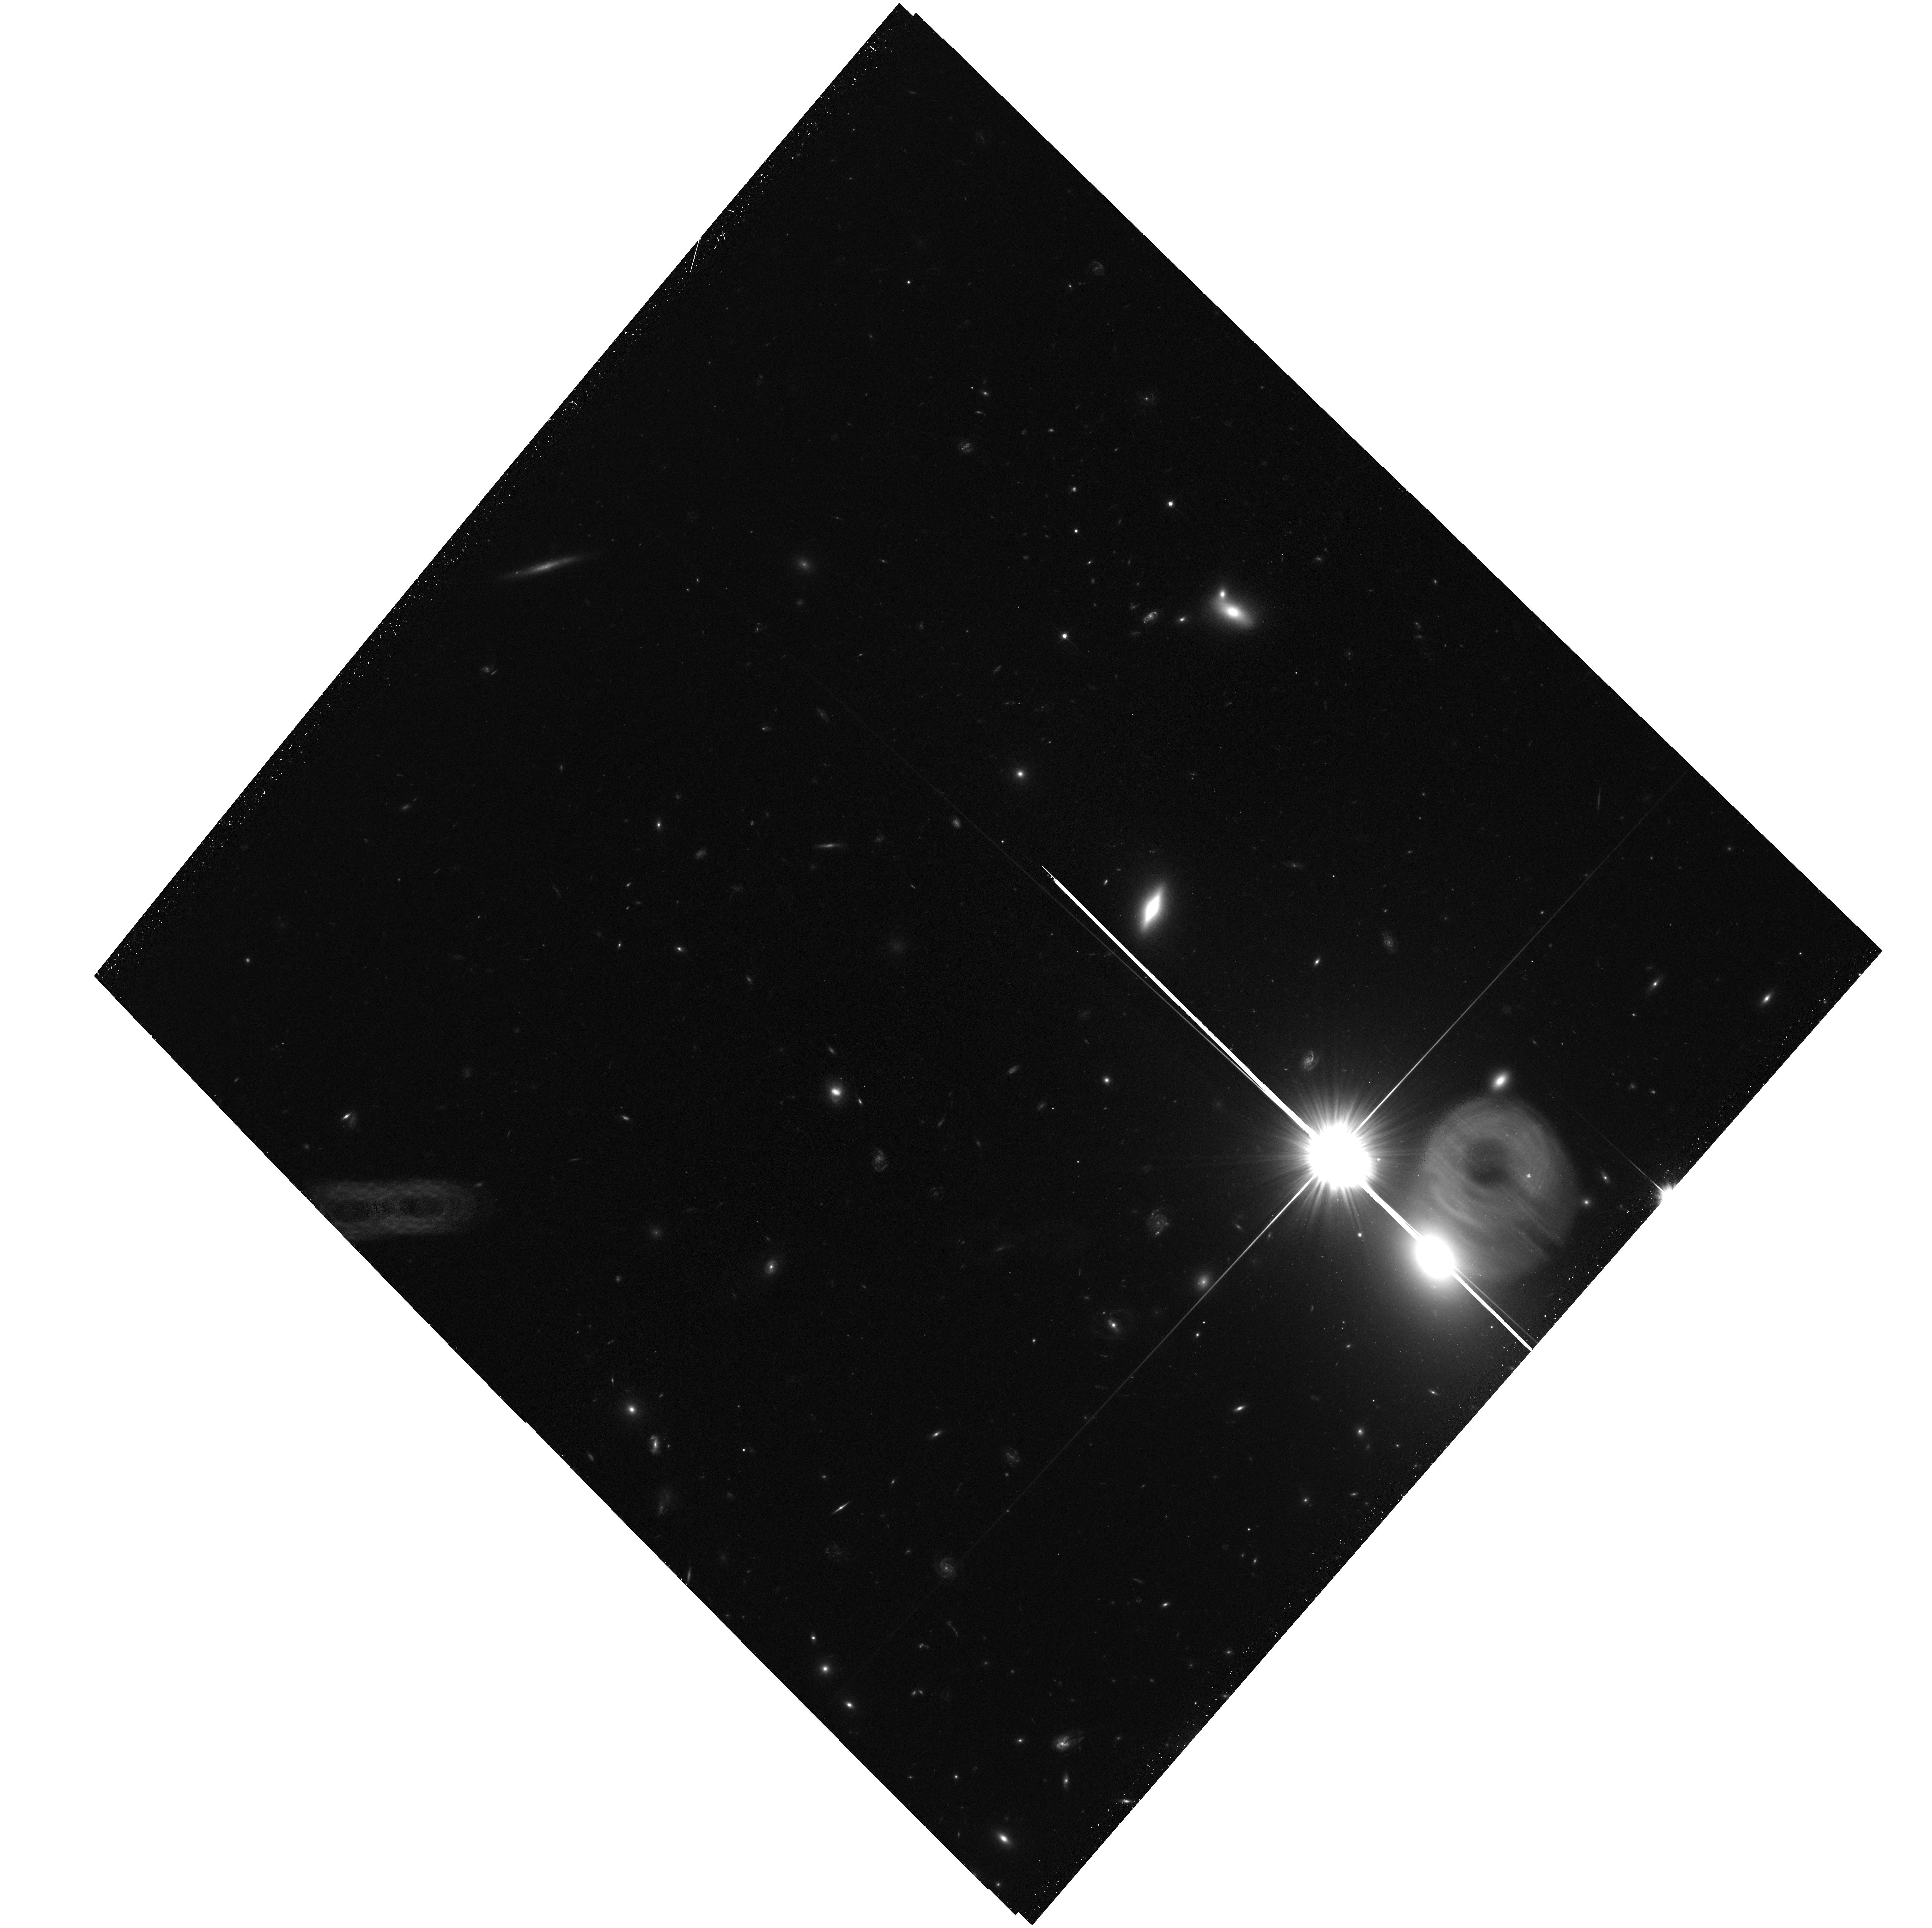
Target: ACT-CL-J0034.4+0225-F4. Instrument: ACS/WFC. Filter: F606W. Exposure: 34 min. Observation ID: hst_17579_05_acs_wfc_f606w_jfax05

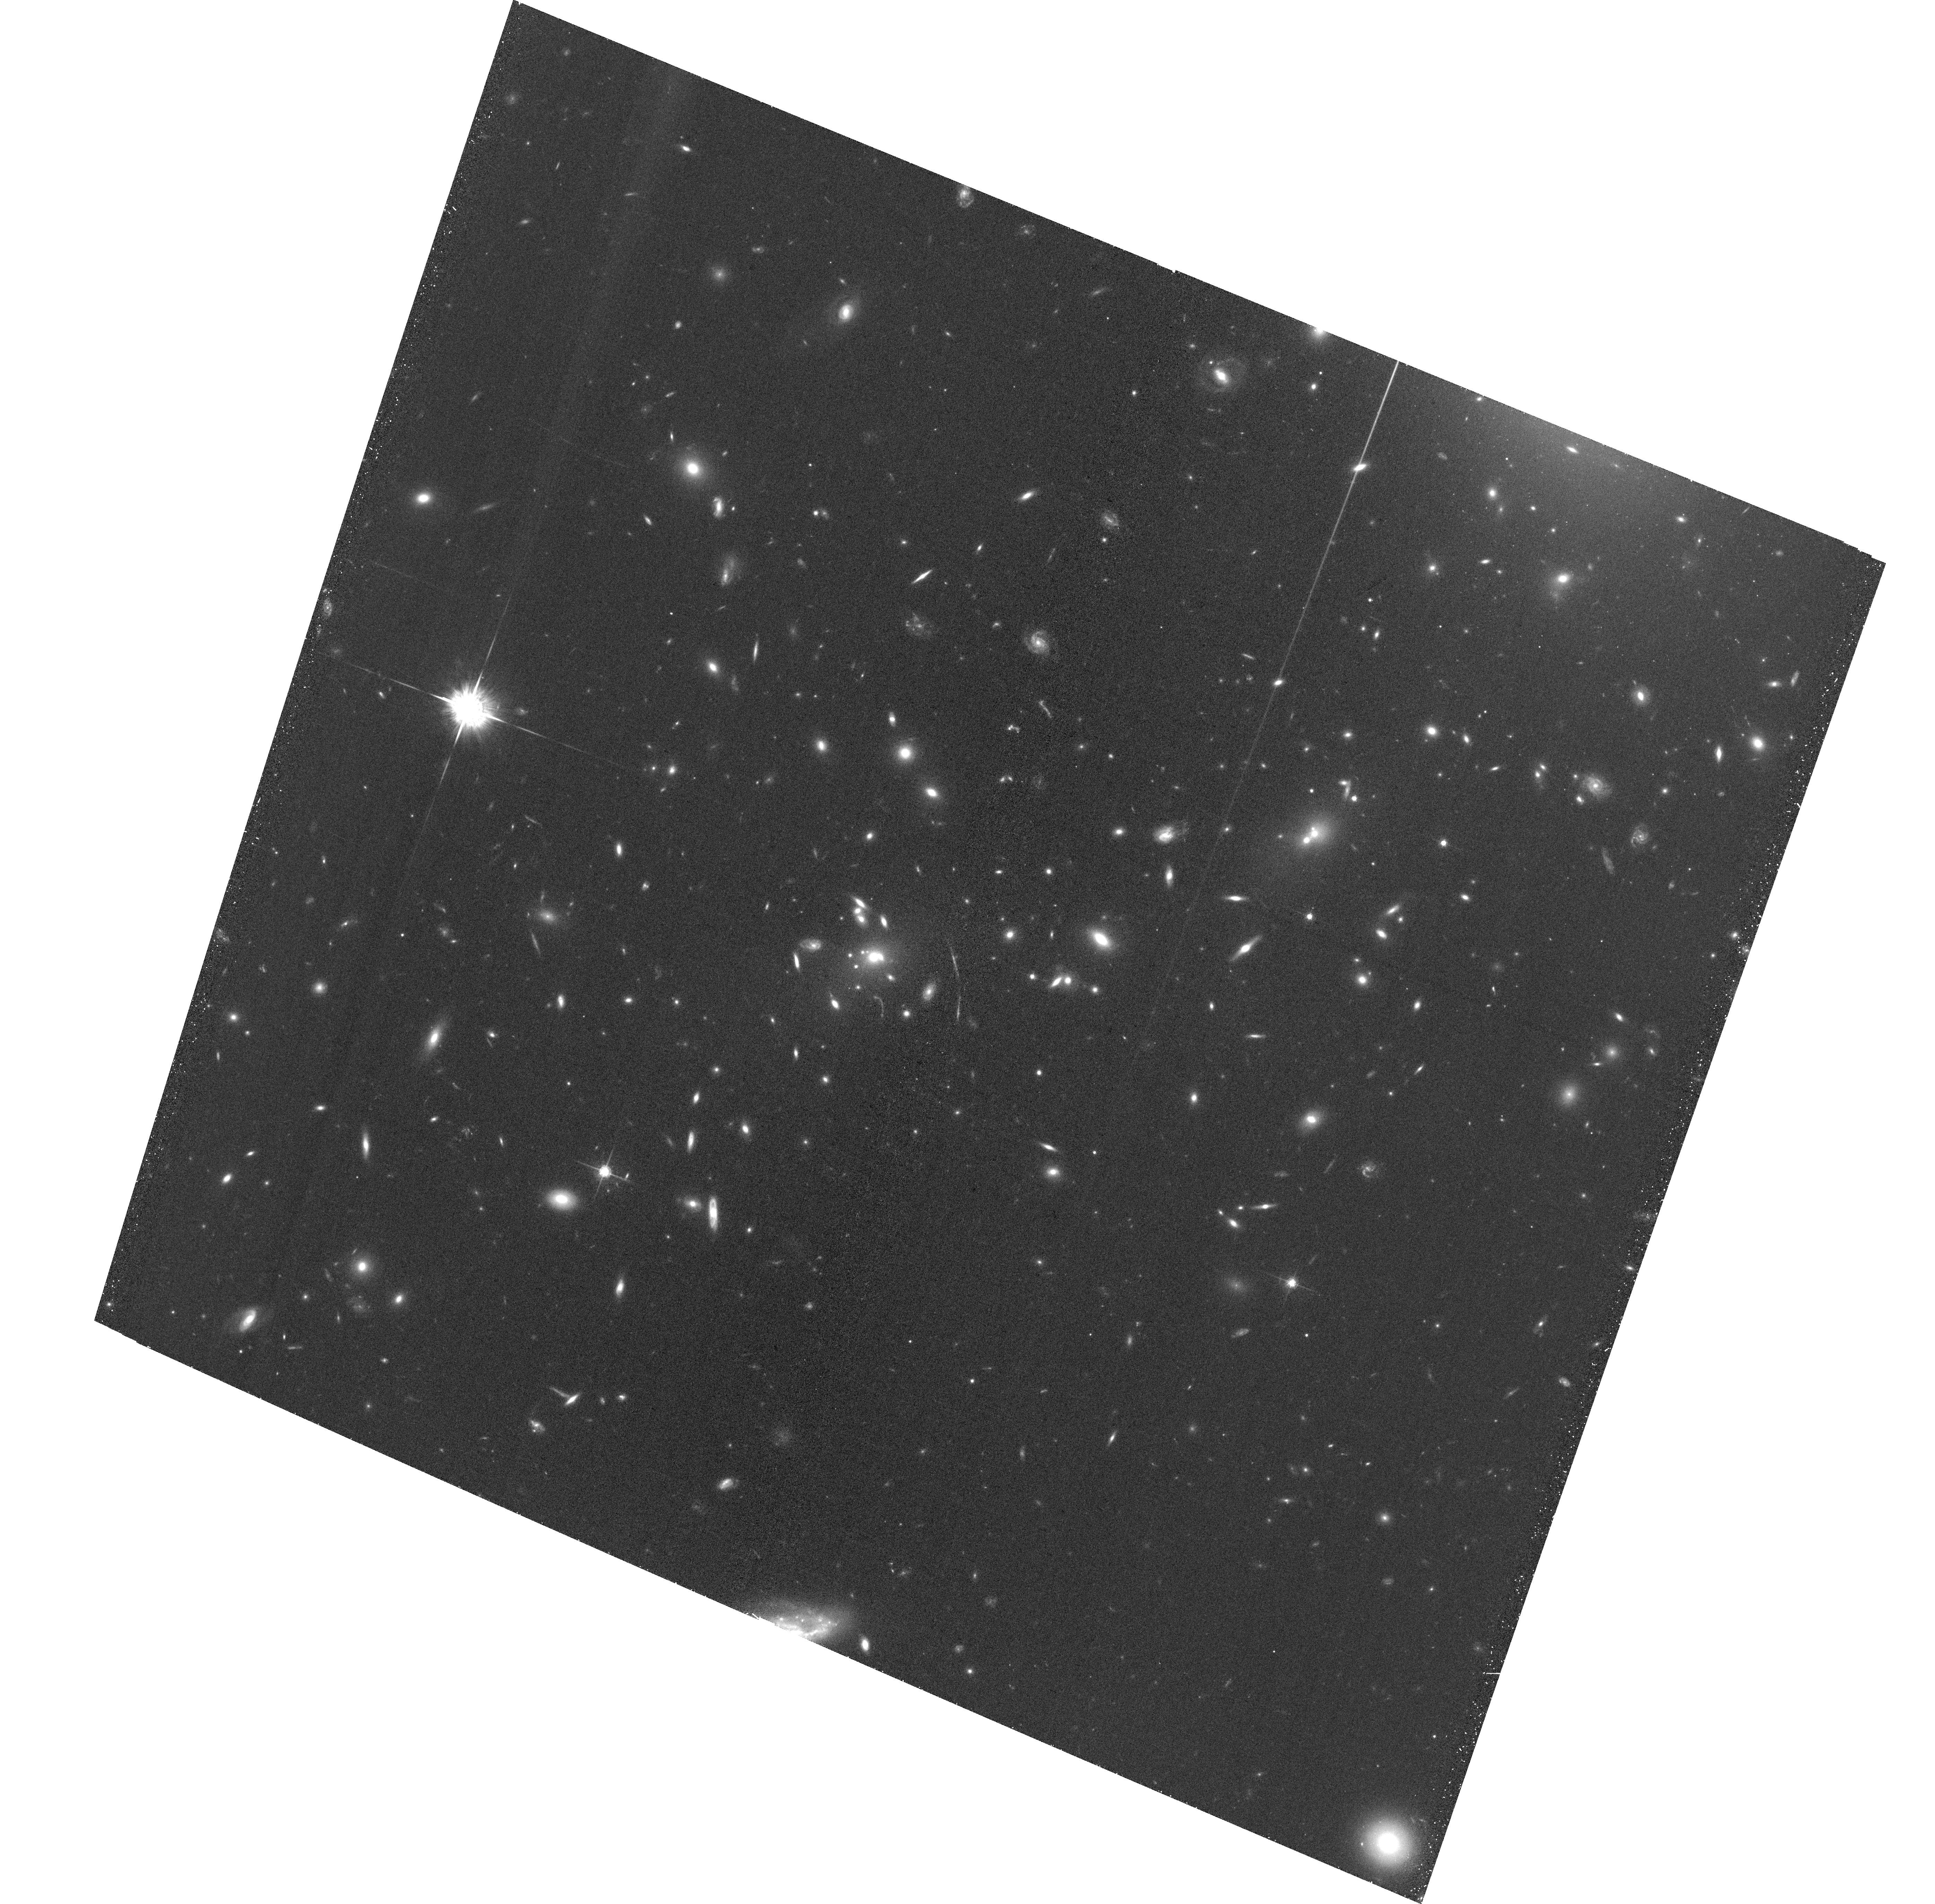
Target: ACT-CL-J0034.4+0225-F0. Instrument: ACS/WFC. Filter: F775W. Exposure: 36 min. Observation ID: hst_17579_01_acs_wfc_f775w_jfax01

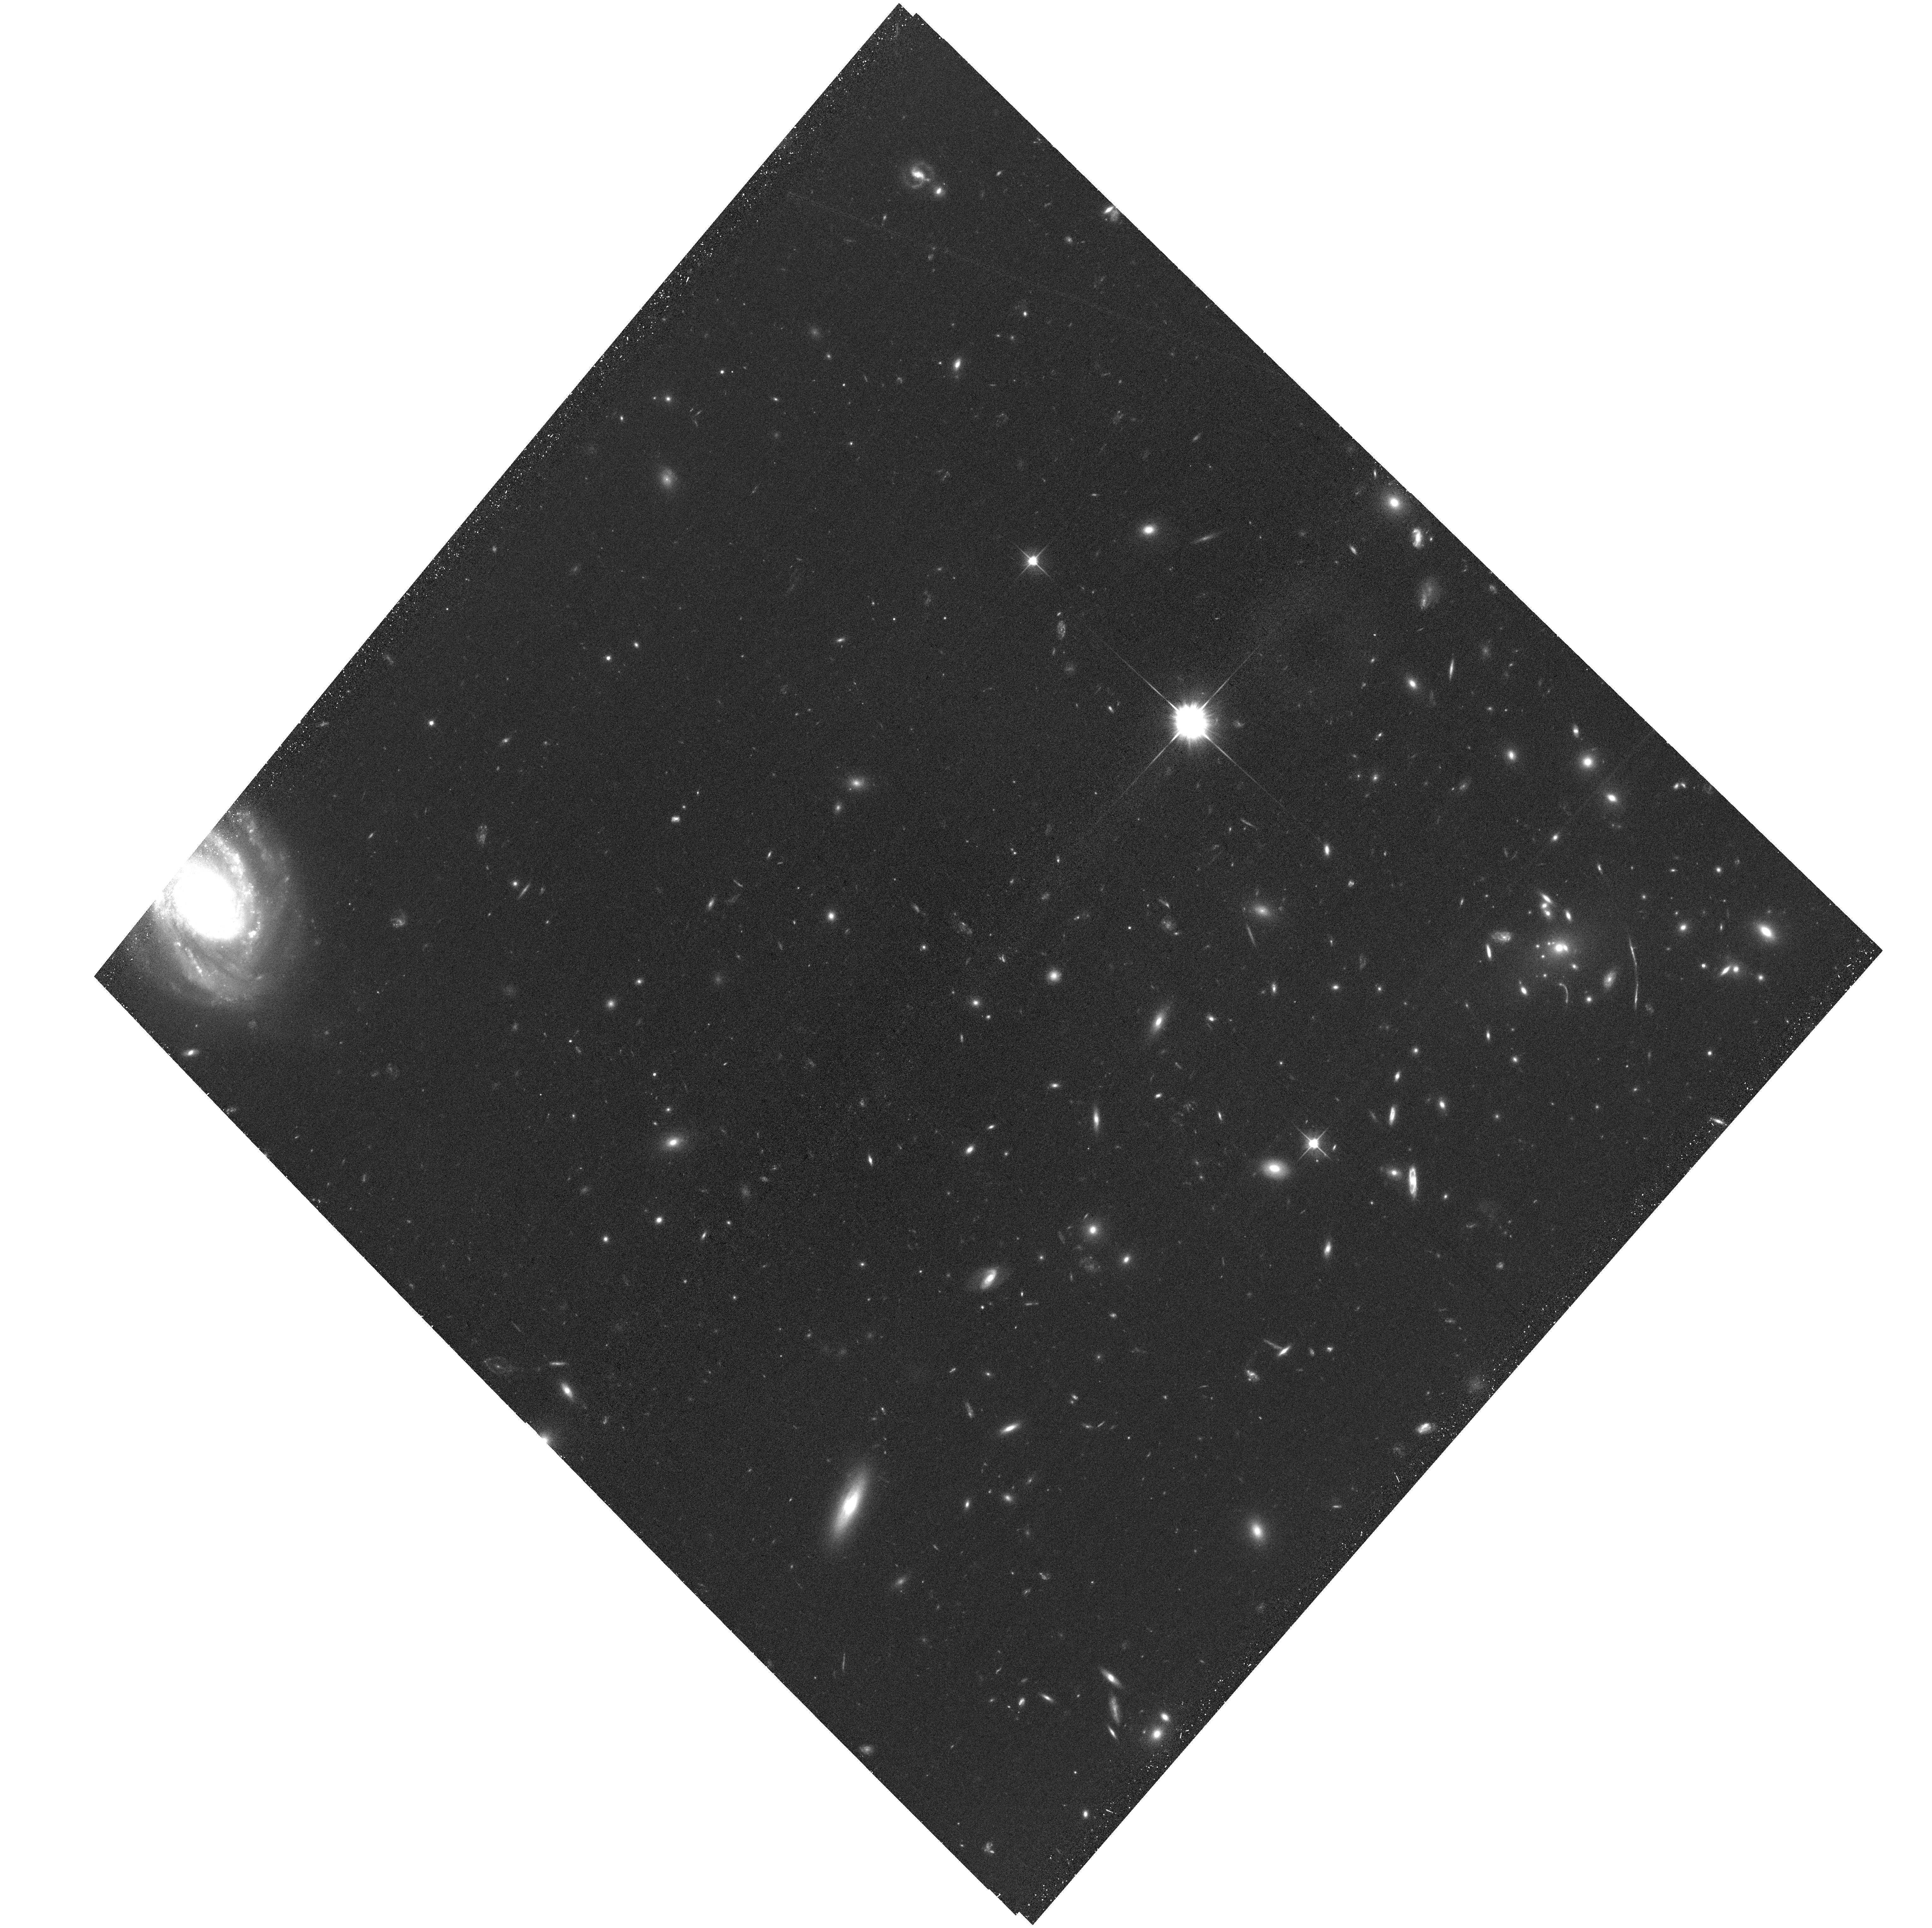
Target: ACT-CL-J0034.4+0225-F3. Instrument: ACS/WFC. Filter: F606W. Exposure: 34 min. Observation ID: hst_17579_04_acs_wfc_f606w_jfax04

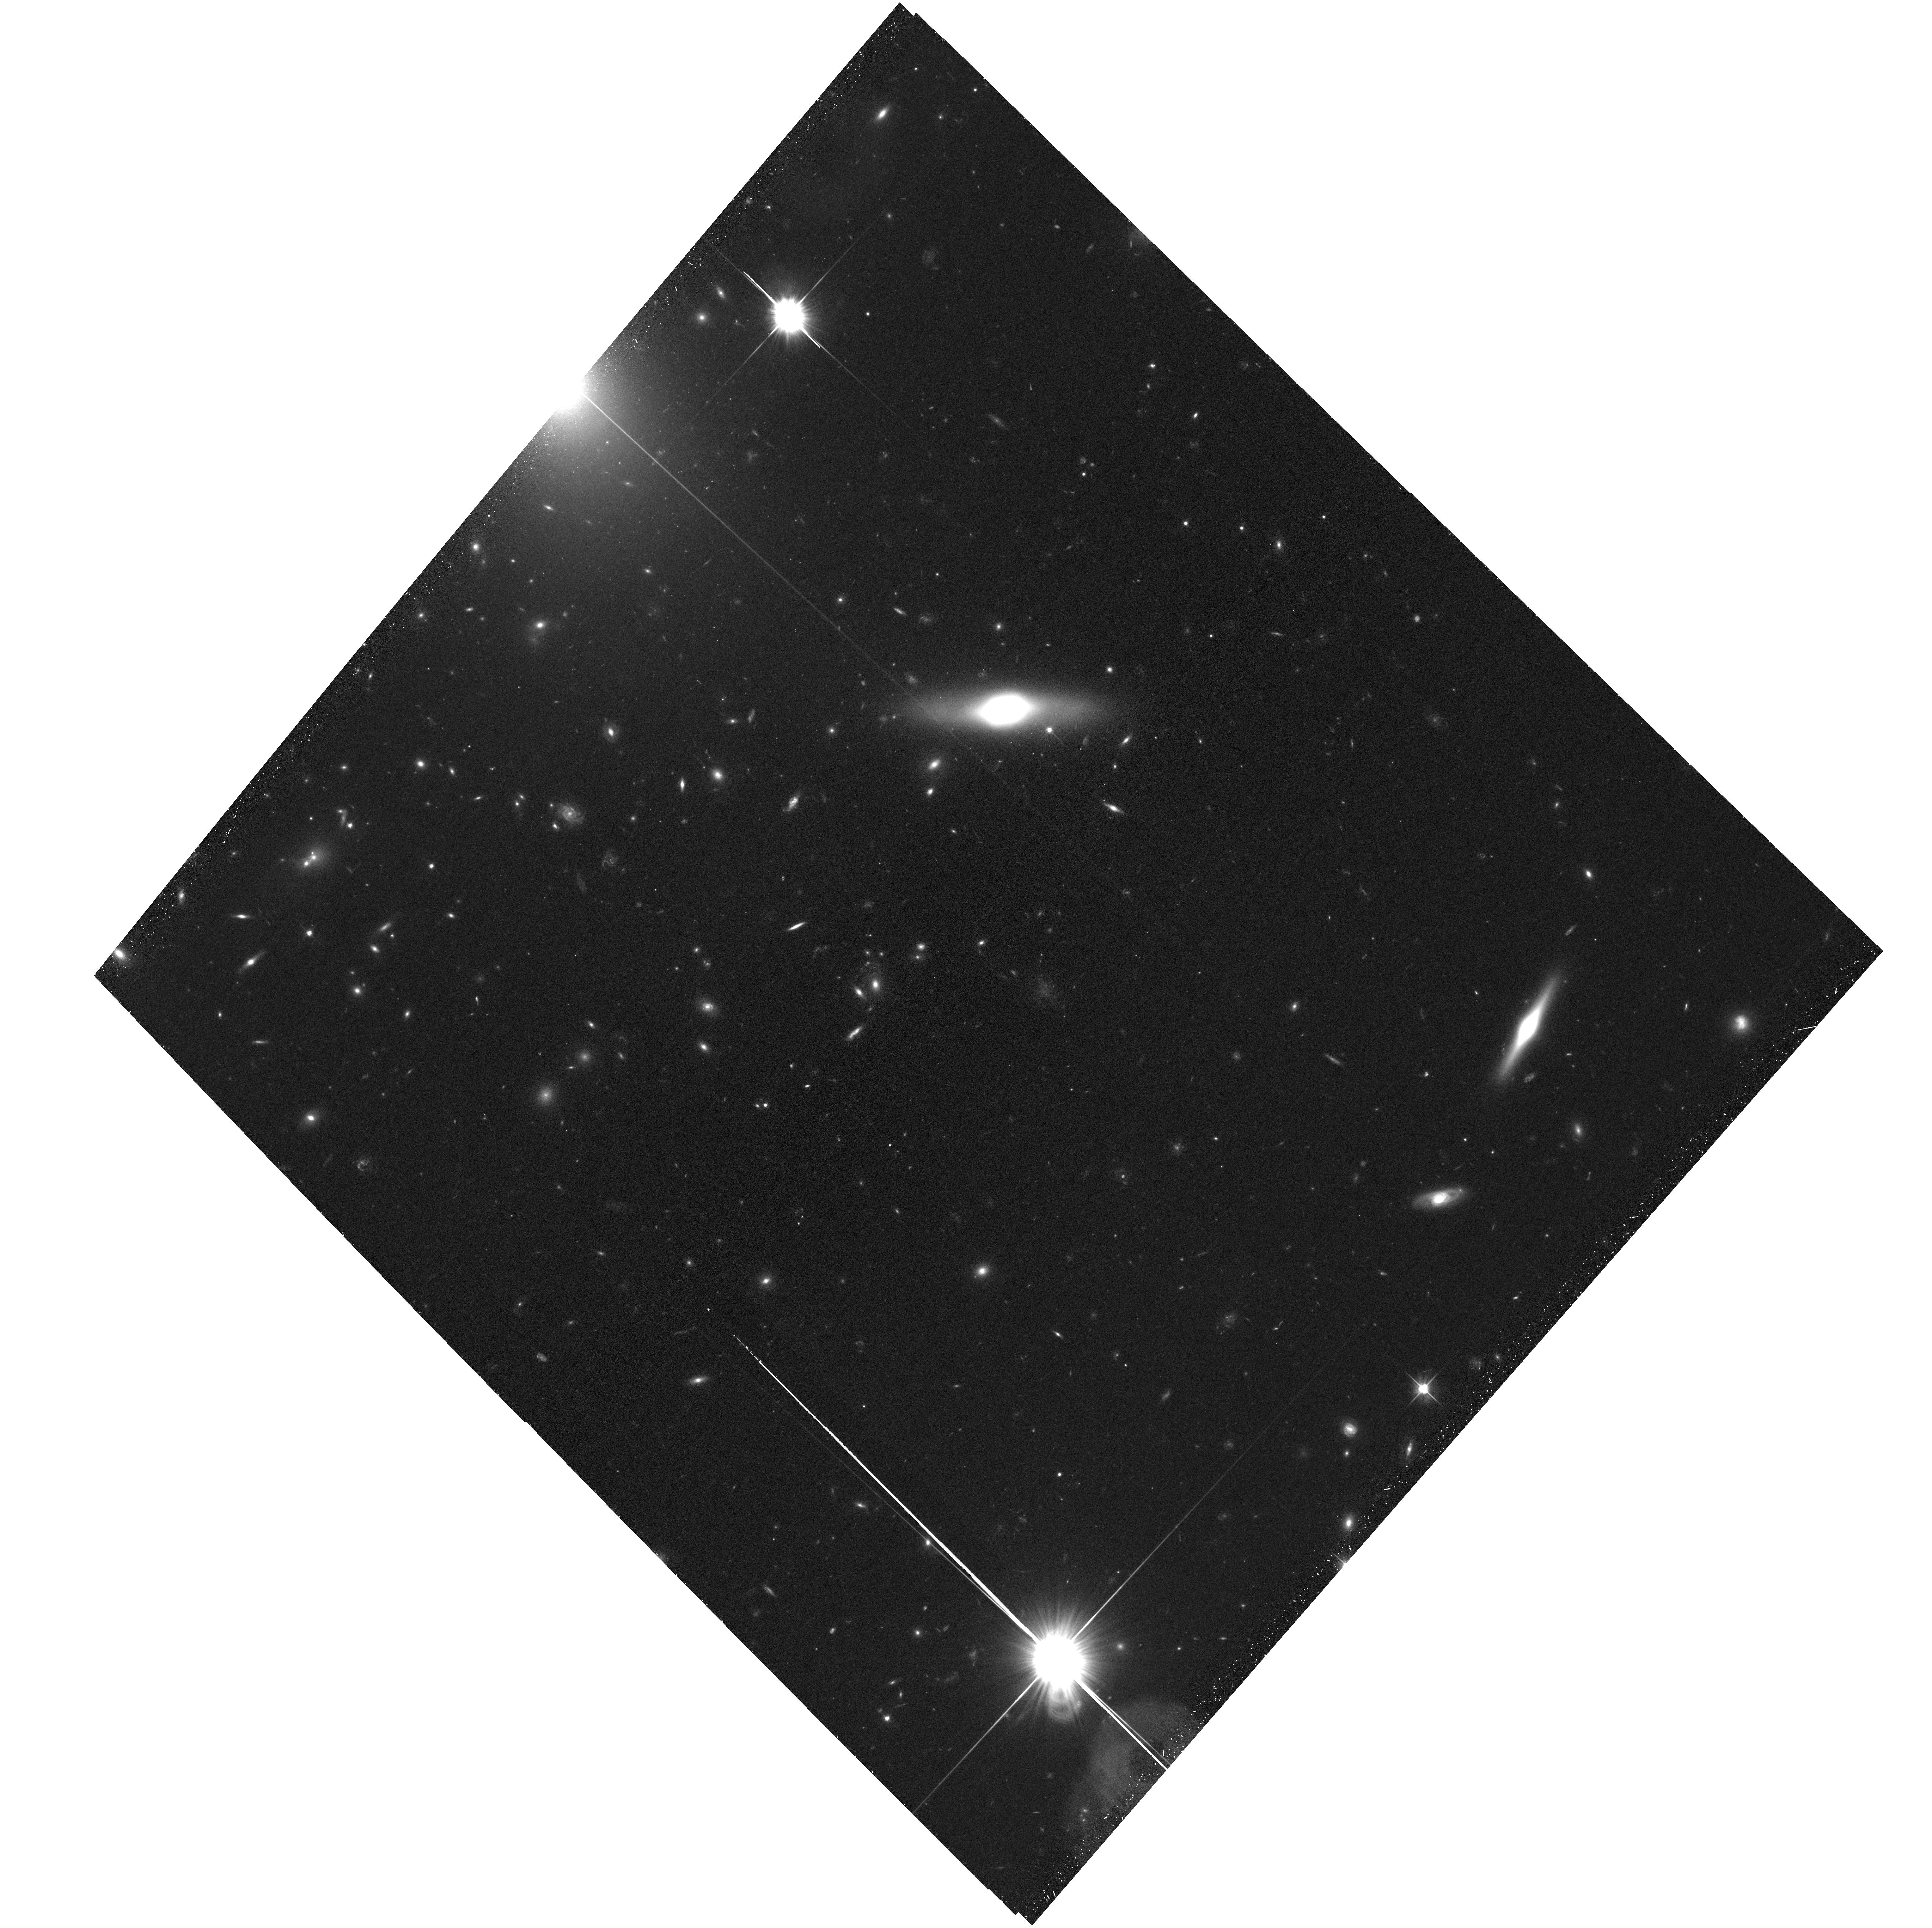
Target: ACT-CL-J0034.4+0225-F1. Instrument: ACS/WFC. Filter: F606W. Exposure: 34 min. Observation ID: hst_17579_02_acs_wfc_f606w_jfax02

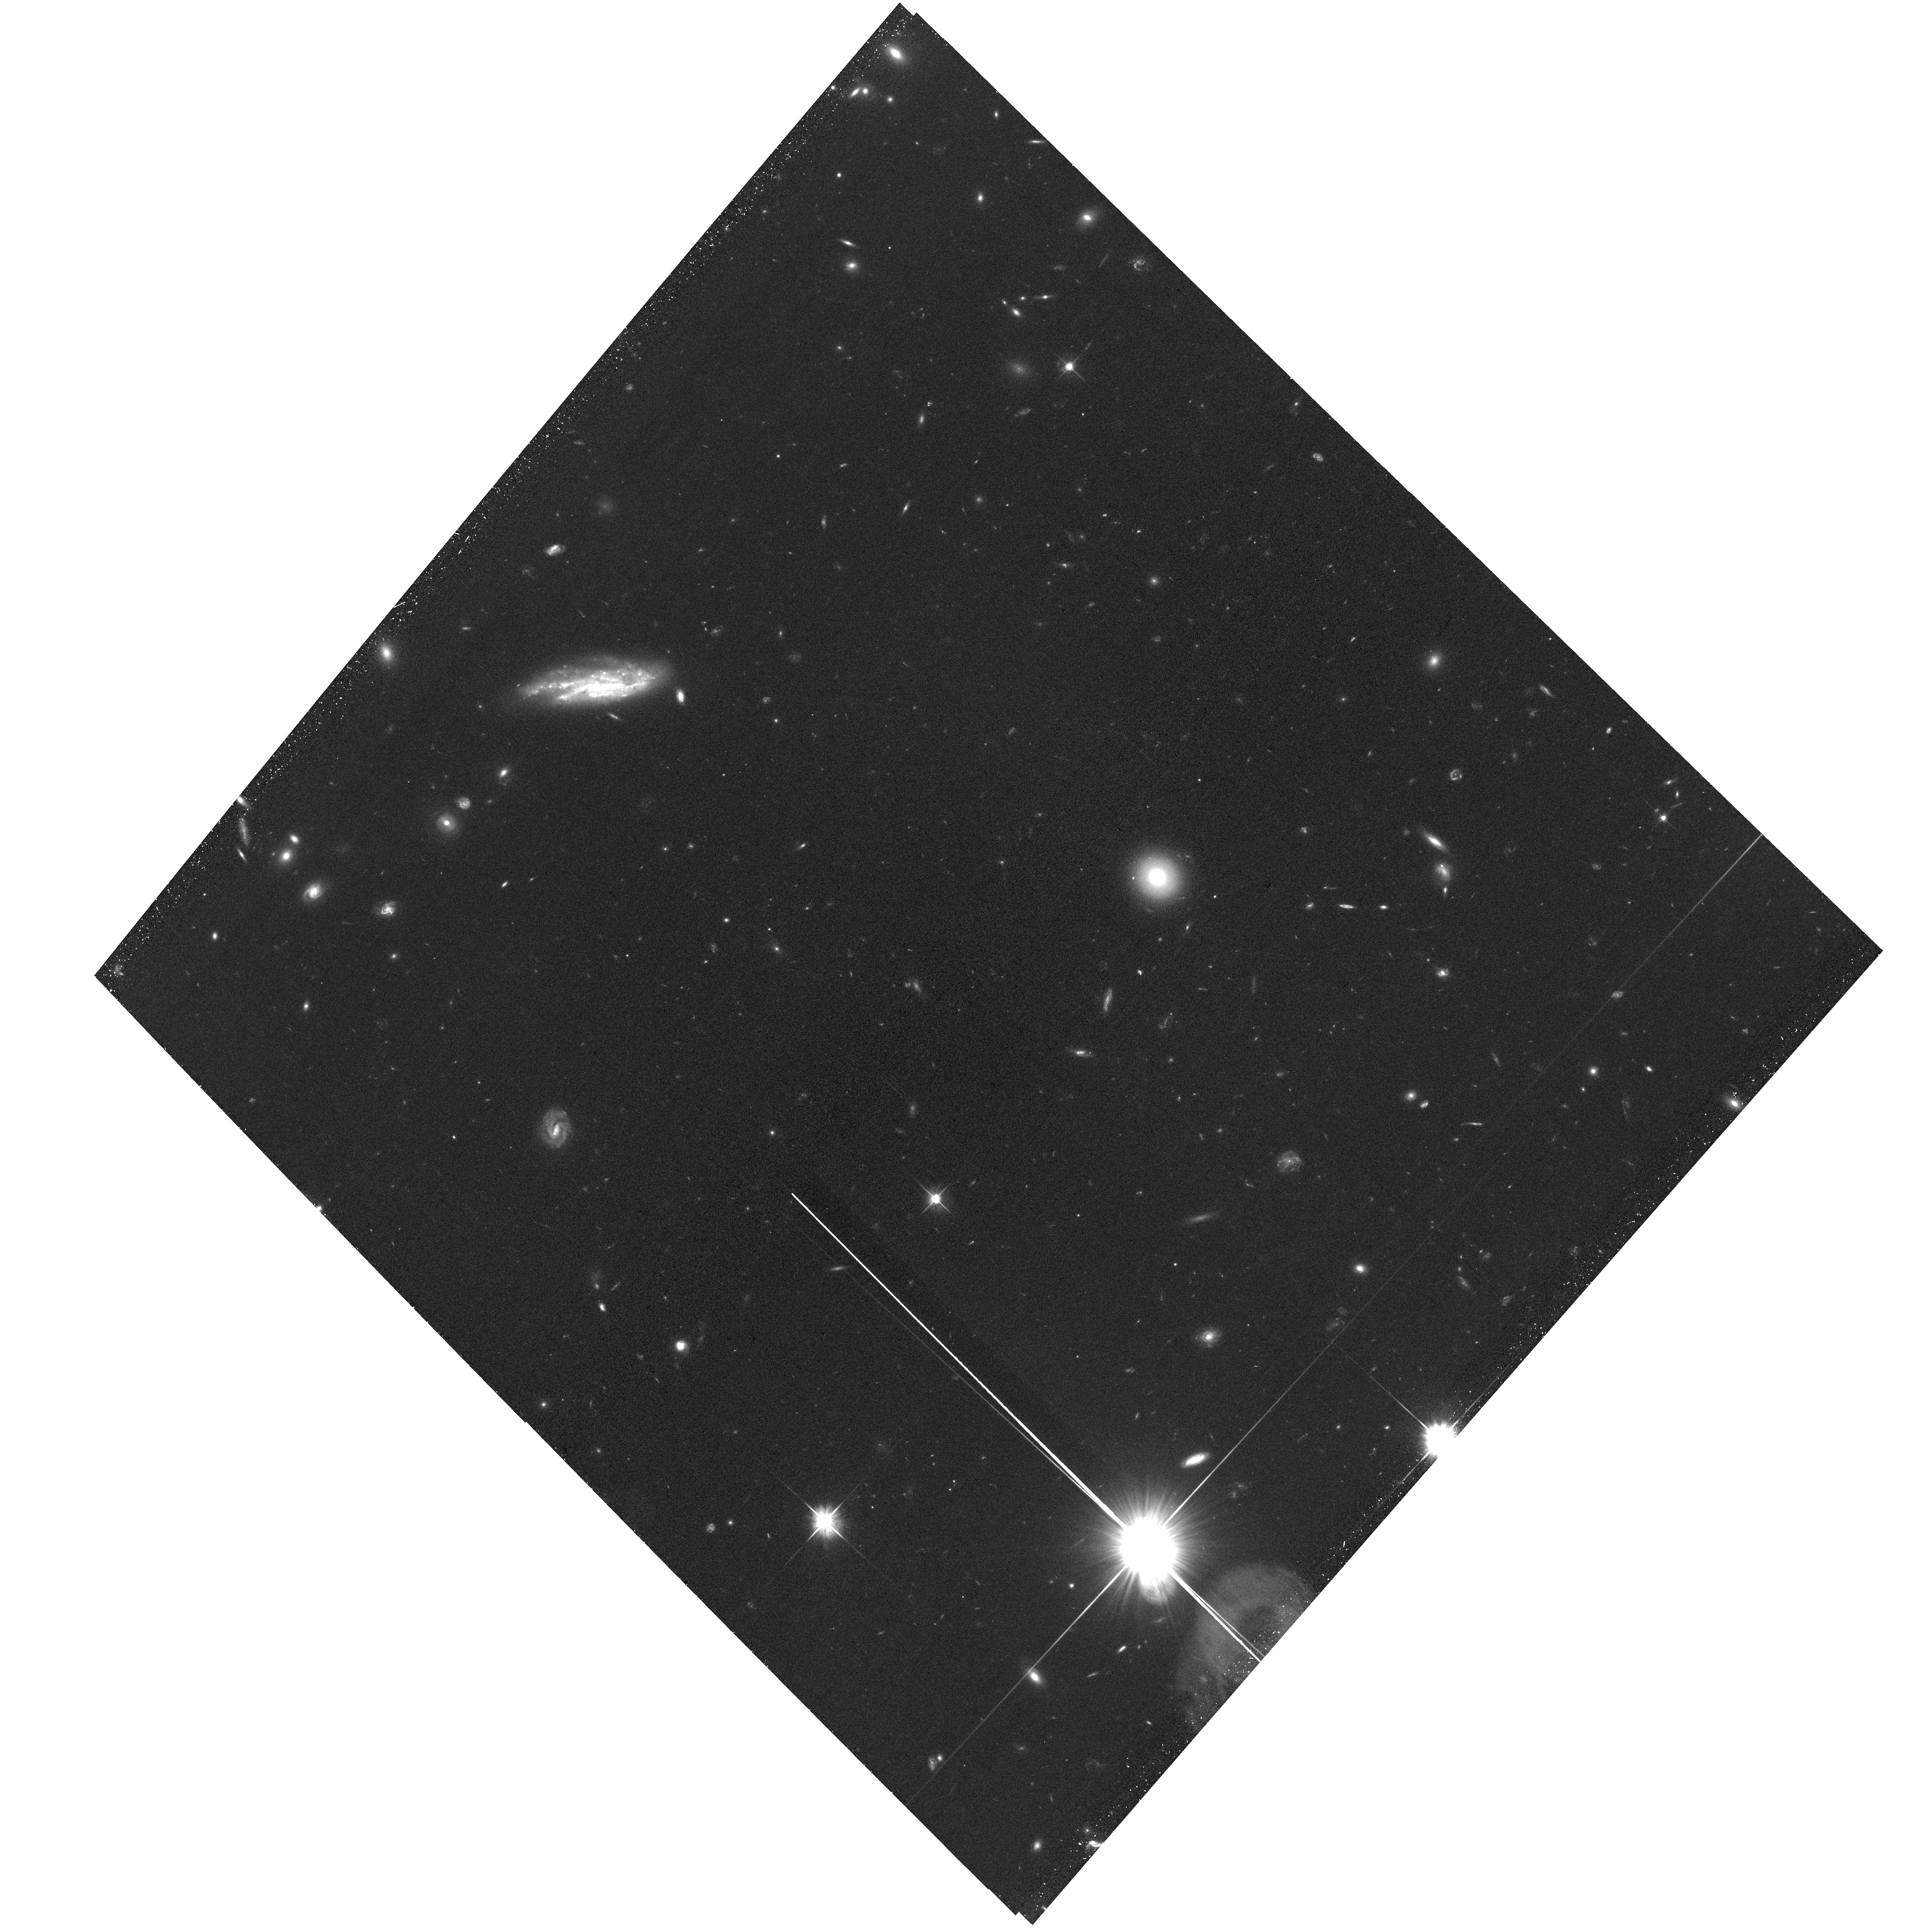
Target: ACT-CL-J0034.4+0225-F2. Instrument: ACS/WFC. Filter: F606W. Exposure: 34 min. Observation ID: hst_17579_03_acs_wfc_f606w_jfax03

A Newly Identified Merging Cluster Near Pericenter (PI: Hughes, John P.)

We have identified a massive cluster ACT-CL J0034.3+0225 at a redshift of 0.388 in the midst of a major merger and close to pericenter crossing based on an archival Chandra observation from Cycle 18. This proposal requests time for a much deeper Chandra observation to better define the cluster's morphology, to measure temperature differences within the core, and to search for shocks and cold fronts. This proposal also requests 5 HST orbits with the ACS/WFC for a gravitational lensing analysis to determine the distribution of total cluster mass for comparison to the gas and galaxies with the goal of setting constraints on the interaction properties of the dark matter, determining the properties of the merger, and studying the shocks and cold fronts in this cluster